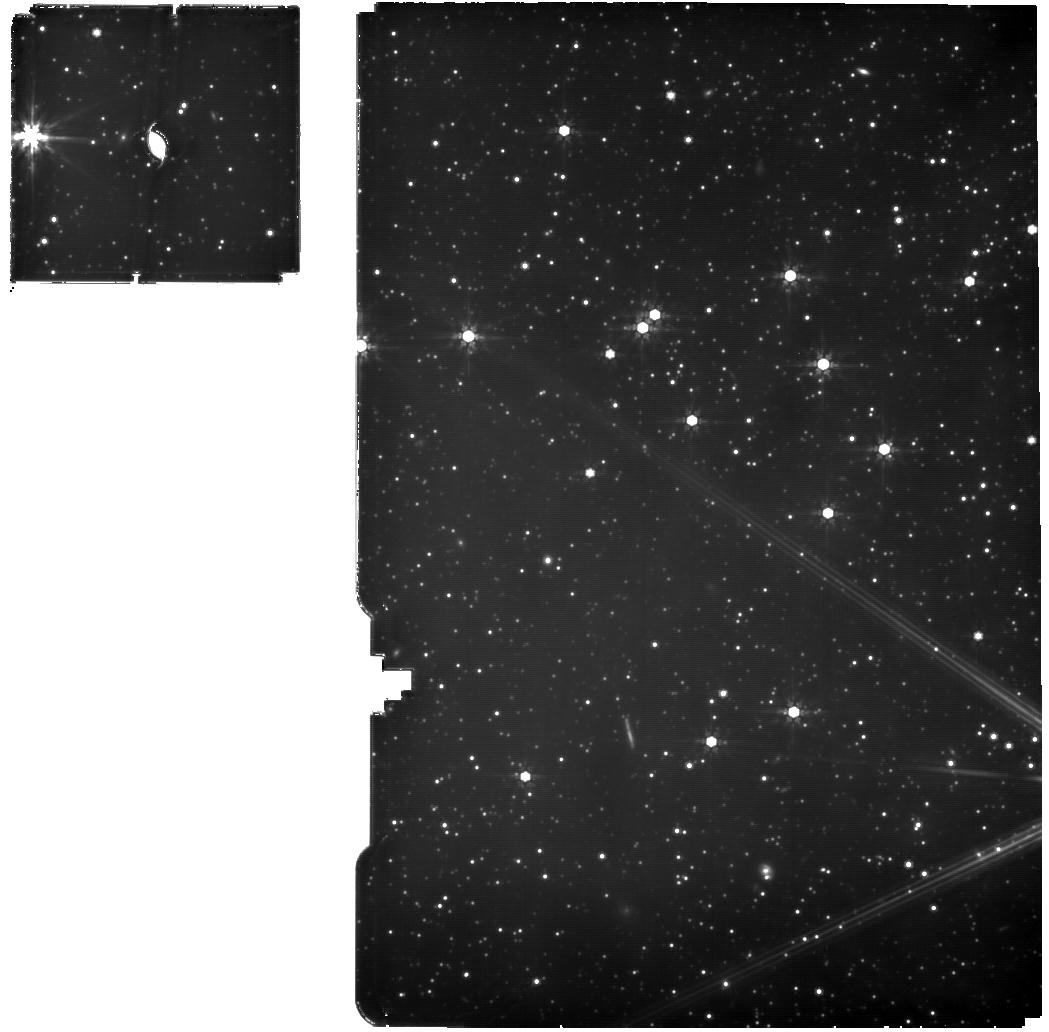
Target: ASASSN-25cd
Instrument: MIRI
Filter: F770W
Exposure: 2 h
Observation ID: jw12493-o002_t001_miri_f770w

Through a Circumstellar Disk, Darkly, with JWST (PI: Gaidos, Eric)

We propose time-critical NIRSpec and MIRI observations of an engigmatic K giant star that has achromatically dimmed by over 3 magnitude in the optical since March 2025. The shape of the light curve and absence of any infrared excess rule out a simple eclipsing binary or a rho Corona Borealis-type variable and suggedts an eclipse of the primary by a cold, optically thick disk around a fainter companion. The system is too old (Gyrs) for the disk to be primordial and the disk is too thick for a standard collisional debris disk, hinting at a novel pathway for disk formation in evolved systems. A SPHEREx 1-5 micron spectrum obtained 6 months into the event contains a the 3-micron absorption band of water ice and possible features of CO2 and CO, indicating a disk composed of large, icy grains We propose NIRSPEC and MIRI spectroscopy to exploit this unparalleled opportunity to investigate a novel class of circumstellar disk. The greater sensitivity and spectral resolution will allow us to identify lines of gases and analyze ice band profiles in order to (1) compare the volatile/ice inventory to that of protoplanetary disks; (2) constrain the conditions of formation of the grains; and (3) evaluate possible scenarios for the origin of the disk, i.e. mass transfer from the primary star vs. disintegration of small bodies driven by the primary's luminosity evolution. JWST is the only observatory with the required spectral reach and sensitivity, and DD time is critical to obtaining these observations before the end of the eclipse, which cannot be accurately predicted but based on other, similar events could occur before the start of the next GO opporunity in July 2027.